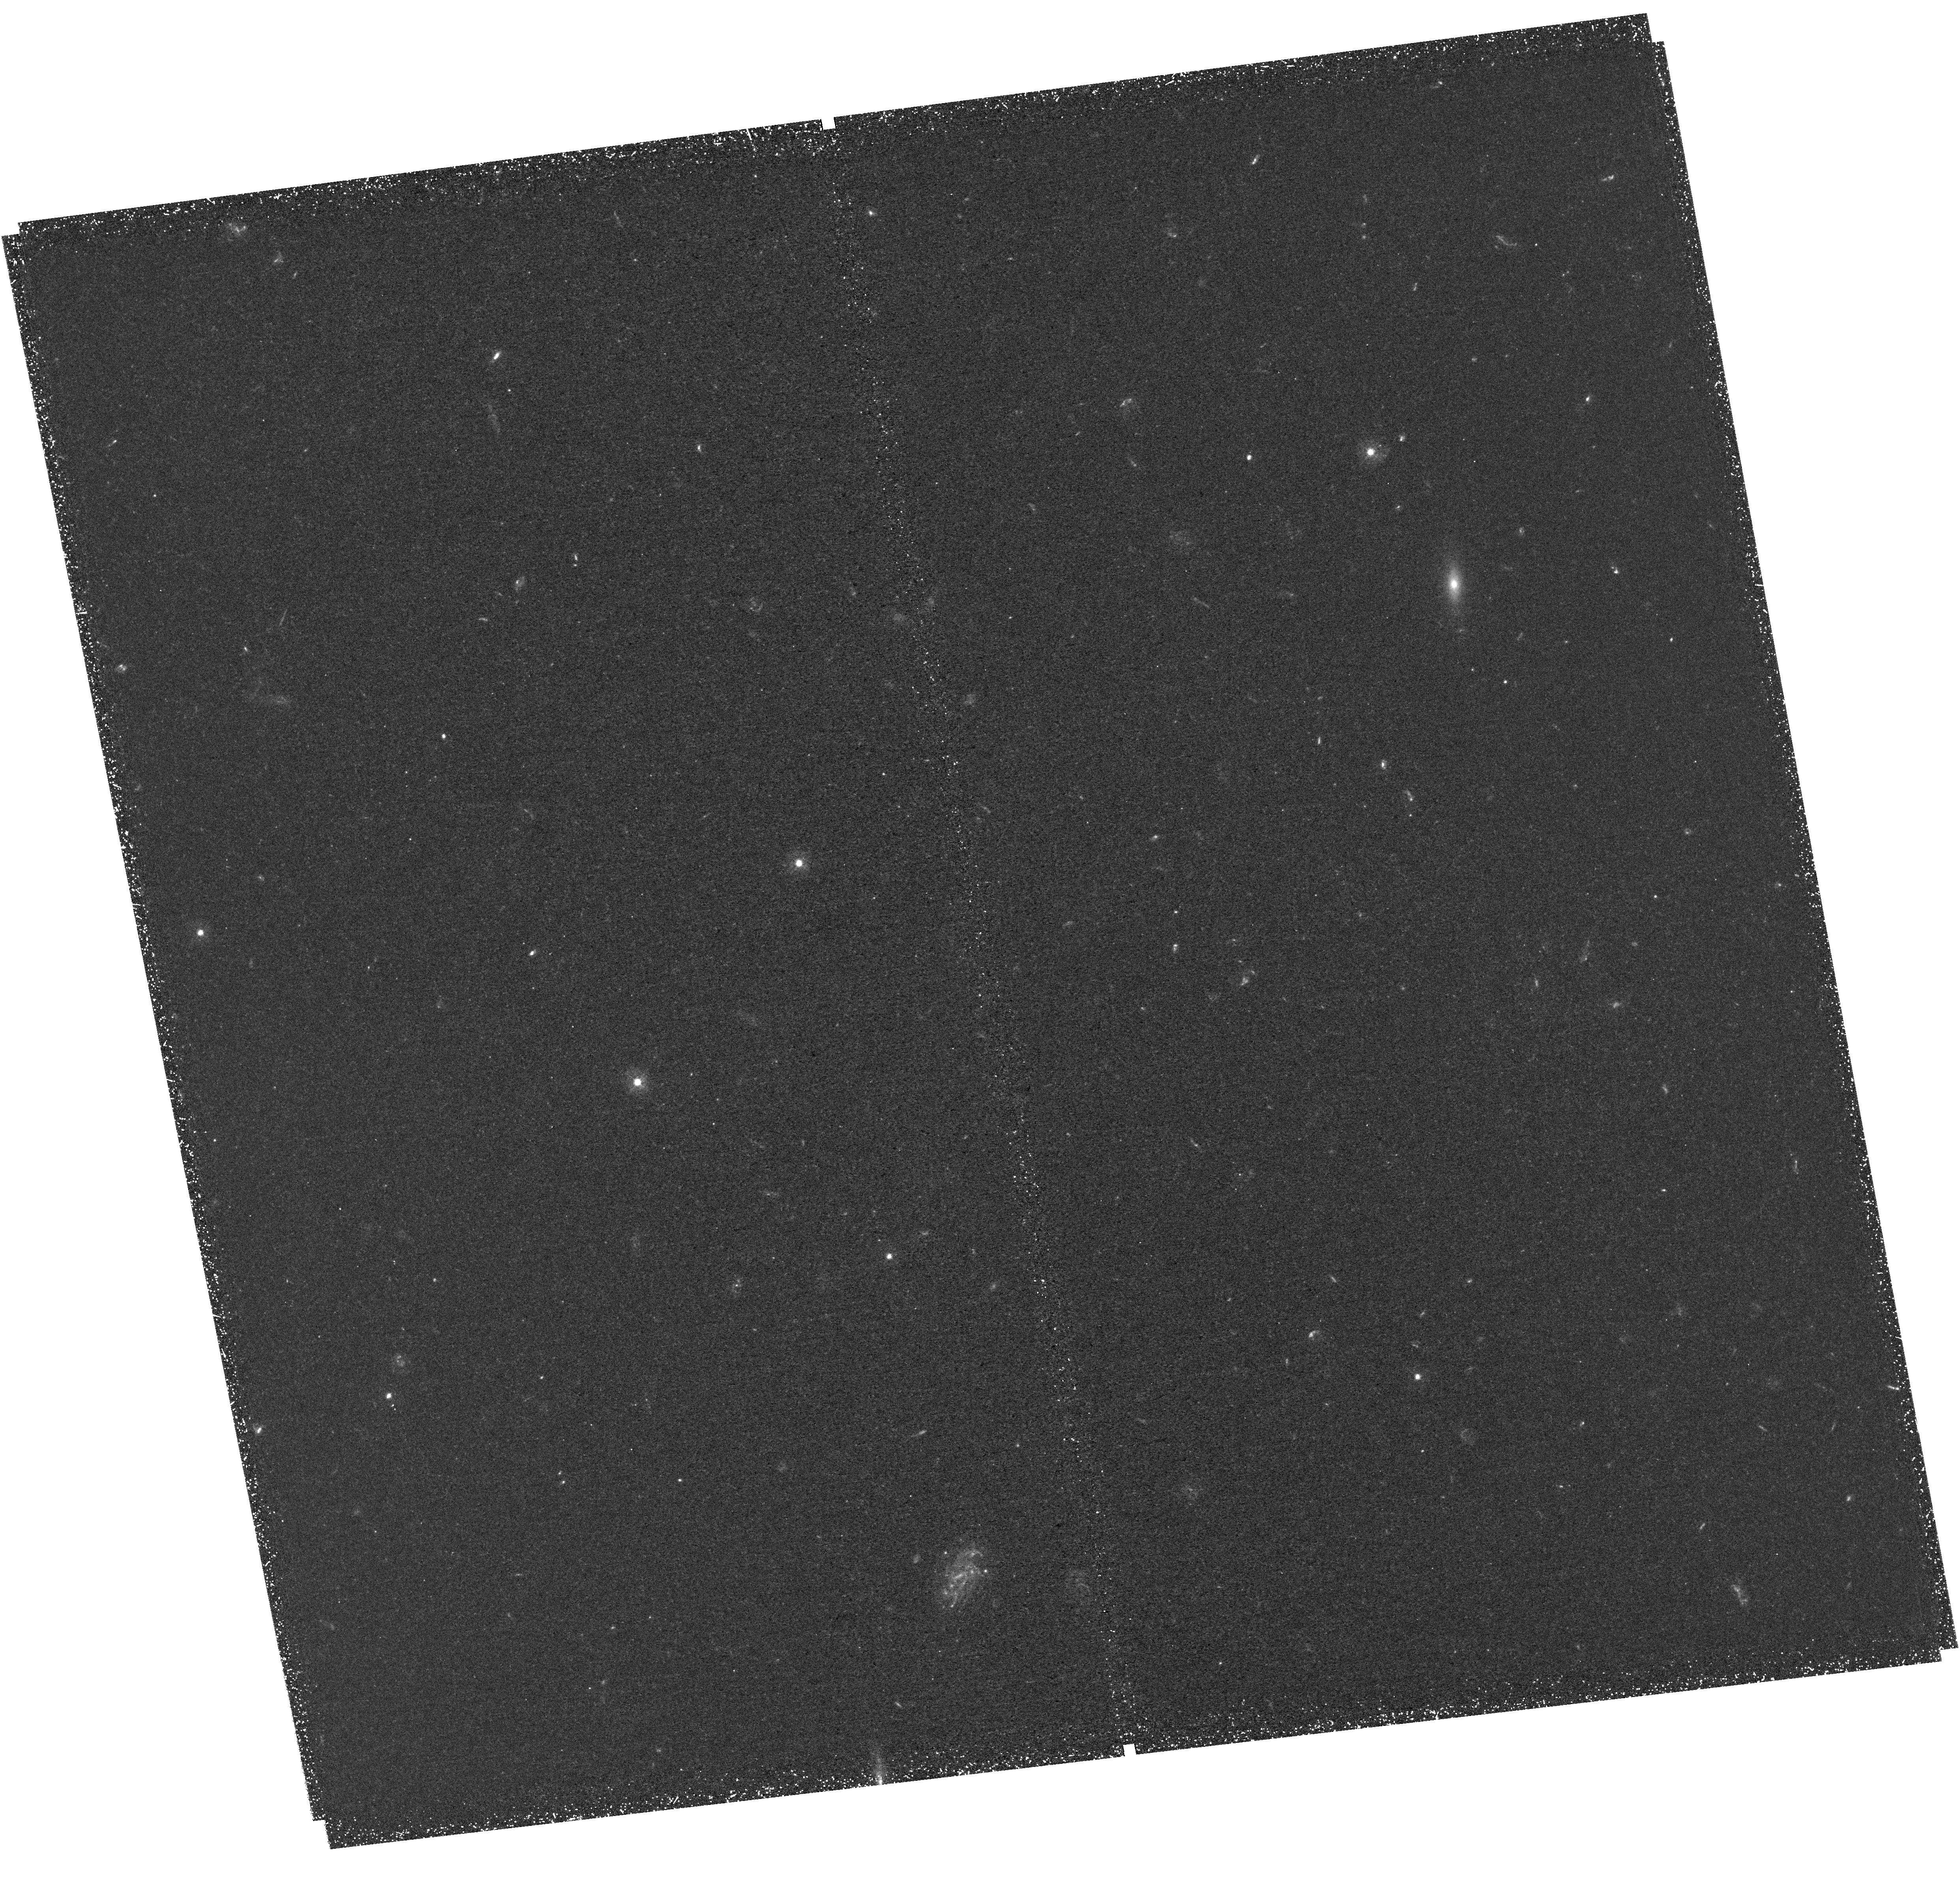
Target: MUDFQ2139-4434-UV. Instrument: WFC3/UVIS. Filter: F336W. Exposure: 2.9 h. Observation ID: hst_15968_01_wfc3_uvis_f336w_ie0801

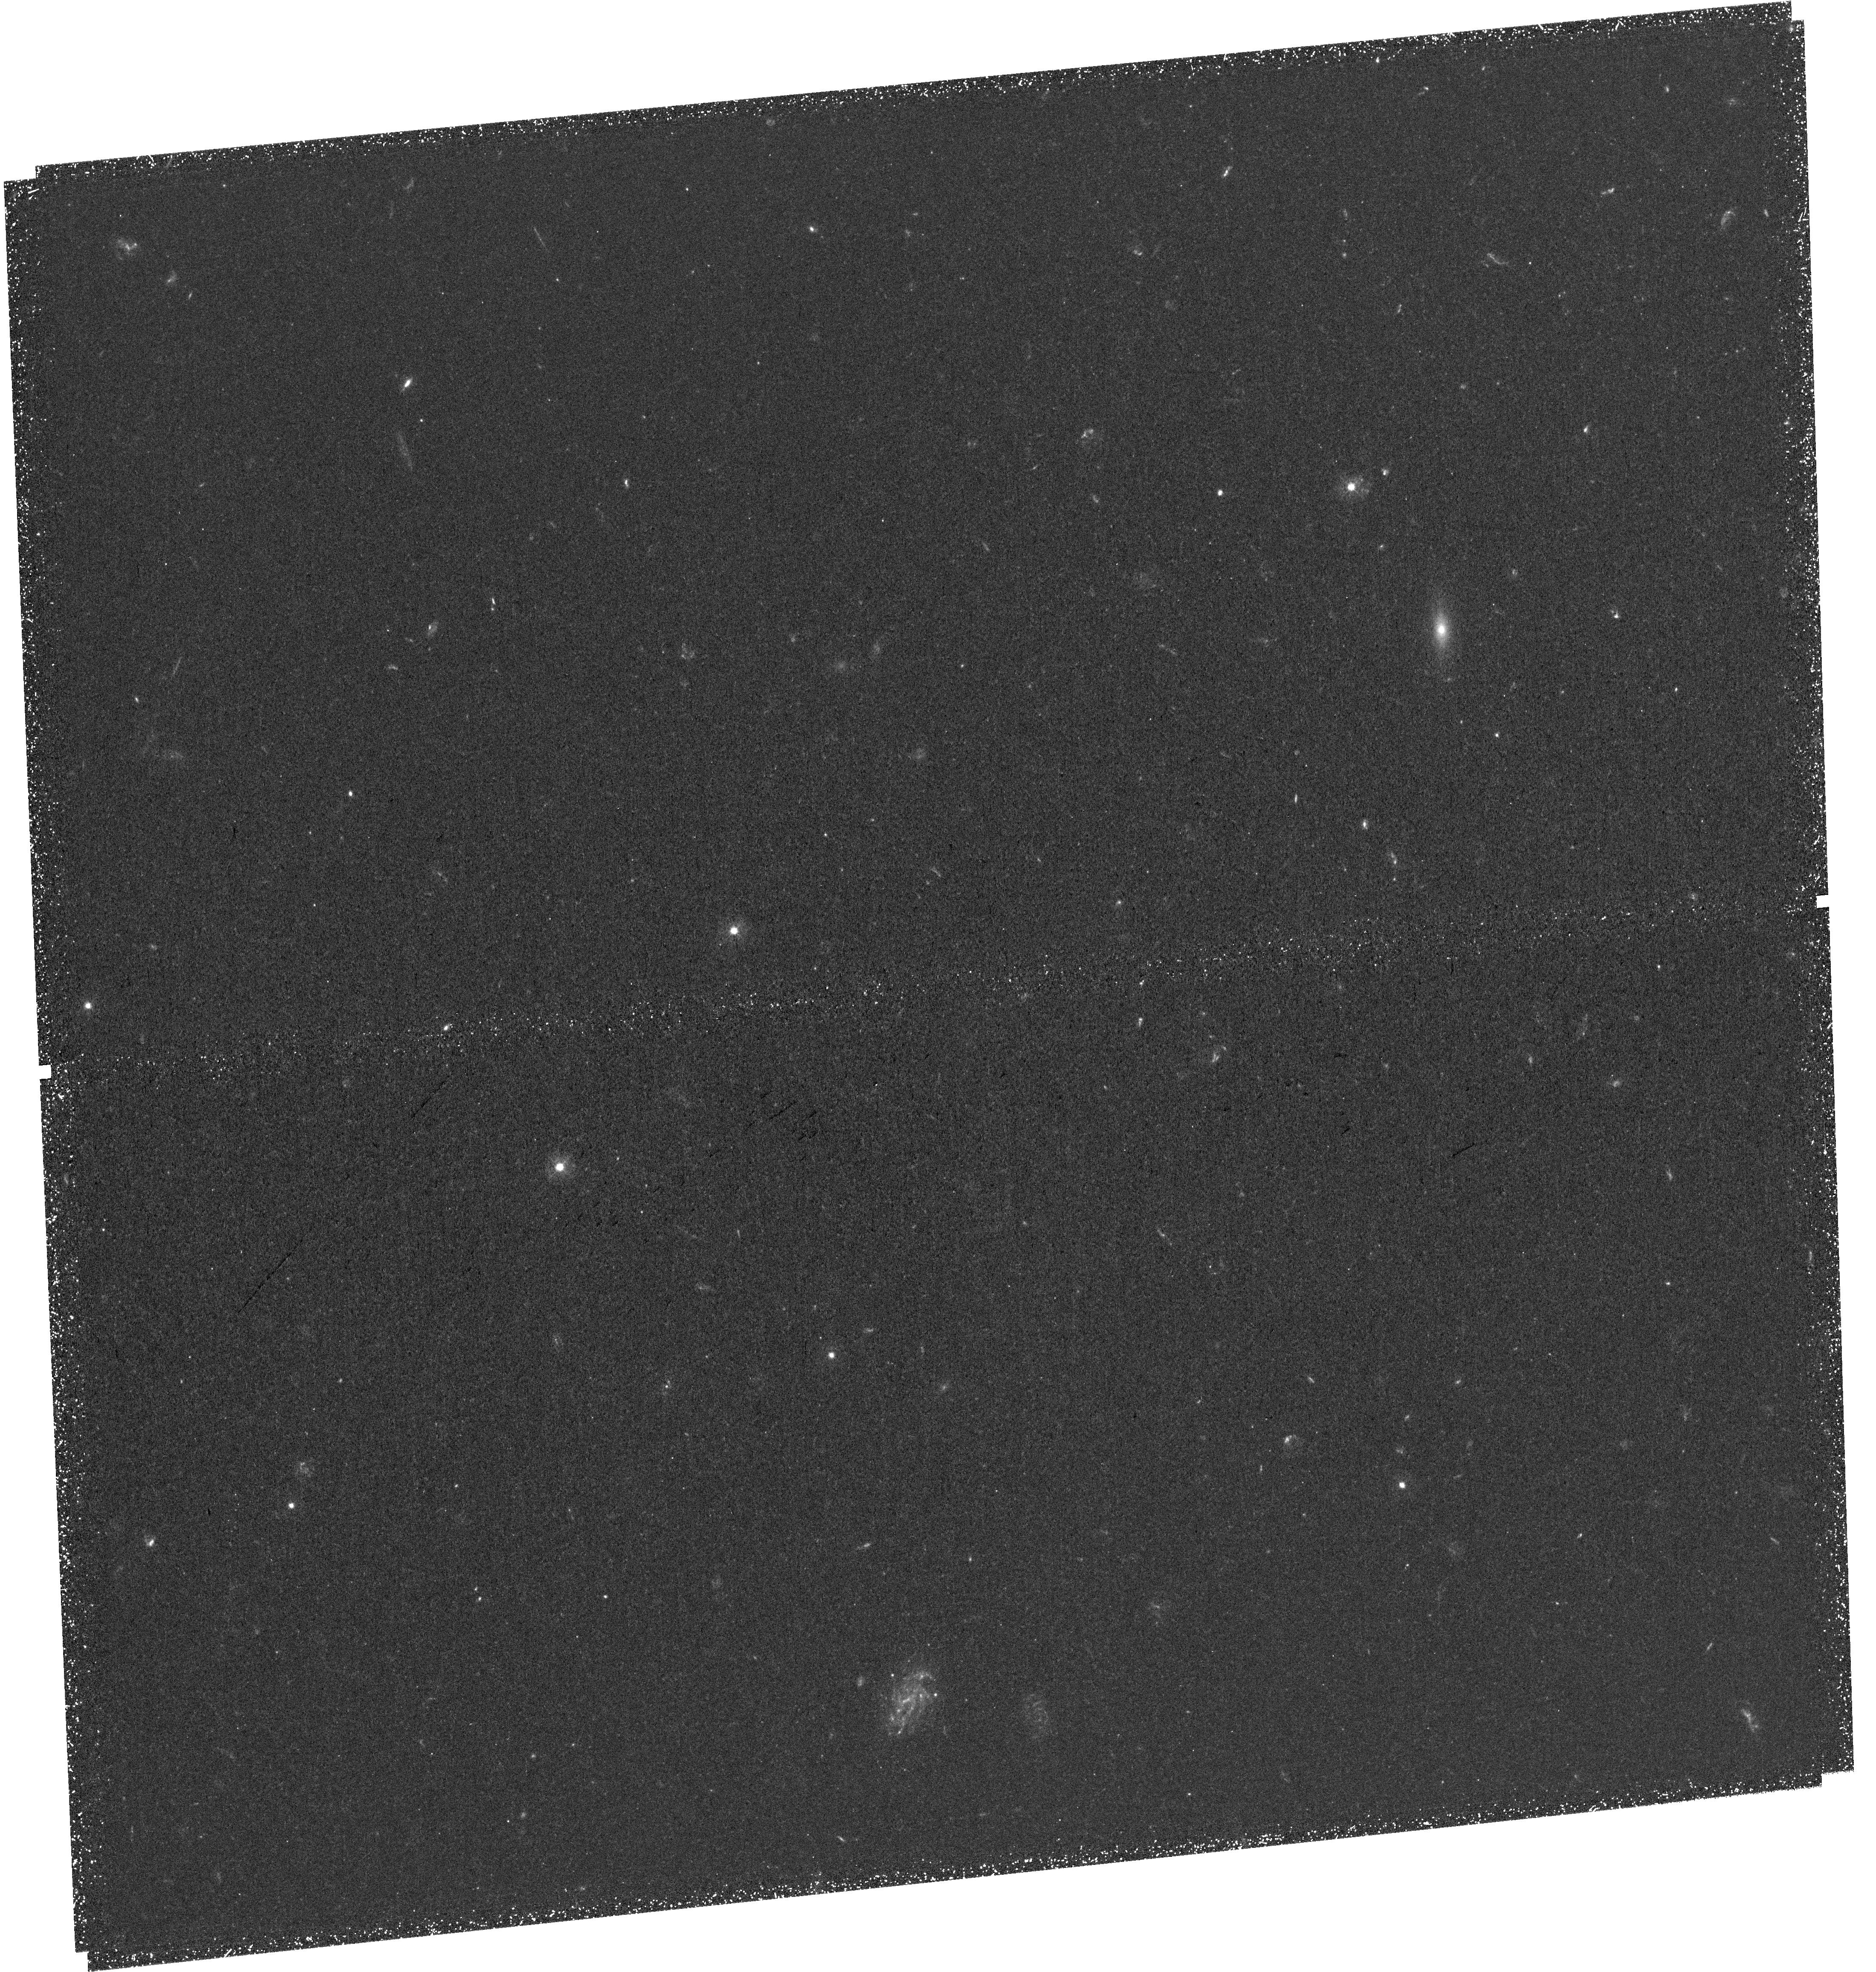
Target: MUDFQ2139-4434-UV. Instrument: WFC3/UVIS. Filter: F336W. Exposure: 2.9 h. Observation ID: hst_15968_02_wfc3_uvis_f336w_ie0802

Paths to quiescence: gaseous feeding, morphology and star-formation histories of galaxies from the HST+MUSE Ultra Deep Field (PI: Fossati, Matteo)

We propose an 8 orbit WFC3/UVIS F336W imaging program in the MUSE Ultra Deep Field to obtain a deep view of galaxy star formation histories and morphologies at the peak and decline of cosmic star formation (z<2.5). Our program is made unique by two main factors. First, this proposal is built upon the synergy of two public observational programs in this field, a MUSE survey and the deepest HST grism survey with the WFC3/G141 grism. Second, the choice of the field, which hosts several rich galaxy groups at z=0.7-1.1 and two quasars separated by less than 500 kpc at z=3.2. The quasars act as light beacons to probe the gas in and around the group galaxies, making this field ideal for studies of the interaction of galaxies with their local environment. Taking advantage of the unrivaled HST capabilities in the UV, we aim to observe galaxies transitioning from the star forming main sequence to a passive population. Our goals are twofold. i) We will accurately quantify the recent star formation histories of the galaxies and their dust content, which, when complemented by the gas budget, will unveil the physical processes responsible for the onset of a population of passive objects down to 10^9 Msun in stellar mass. ii) We will study the morphology of the young stellar populations probed by the rest-frame far-UV images, which compared to the morphologies of the bulk of the stellar emission and of the nebular emission maps (from the WFC3/IR program), will yield a resolved view of the quenching events. This proposal enables new science goals in this unique field, greatly increasing its legacy value for the astrophysical community.